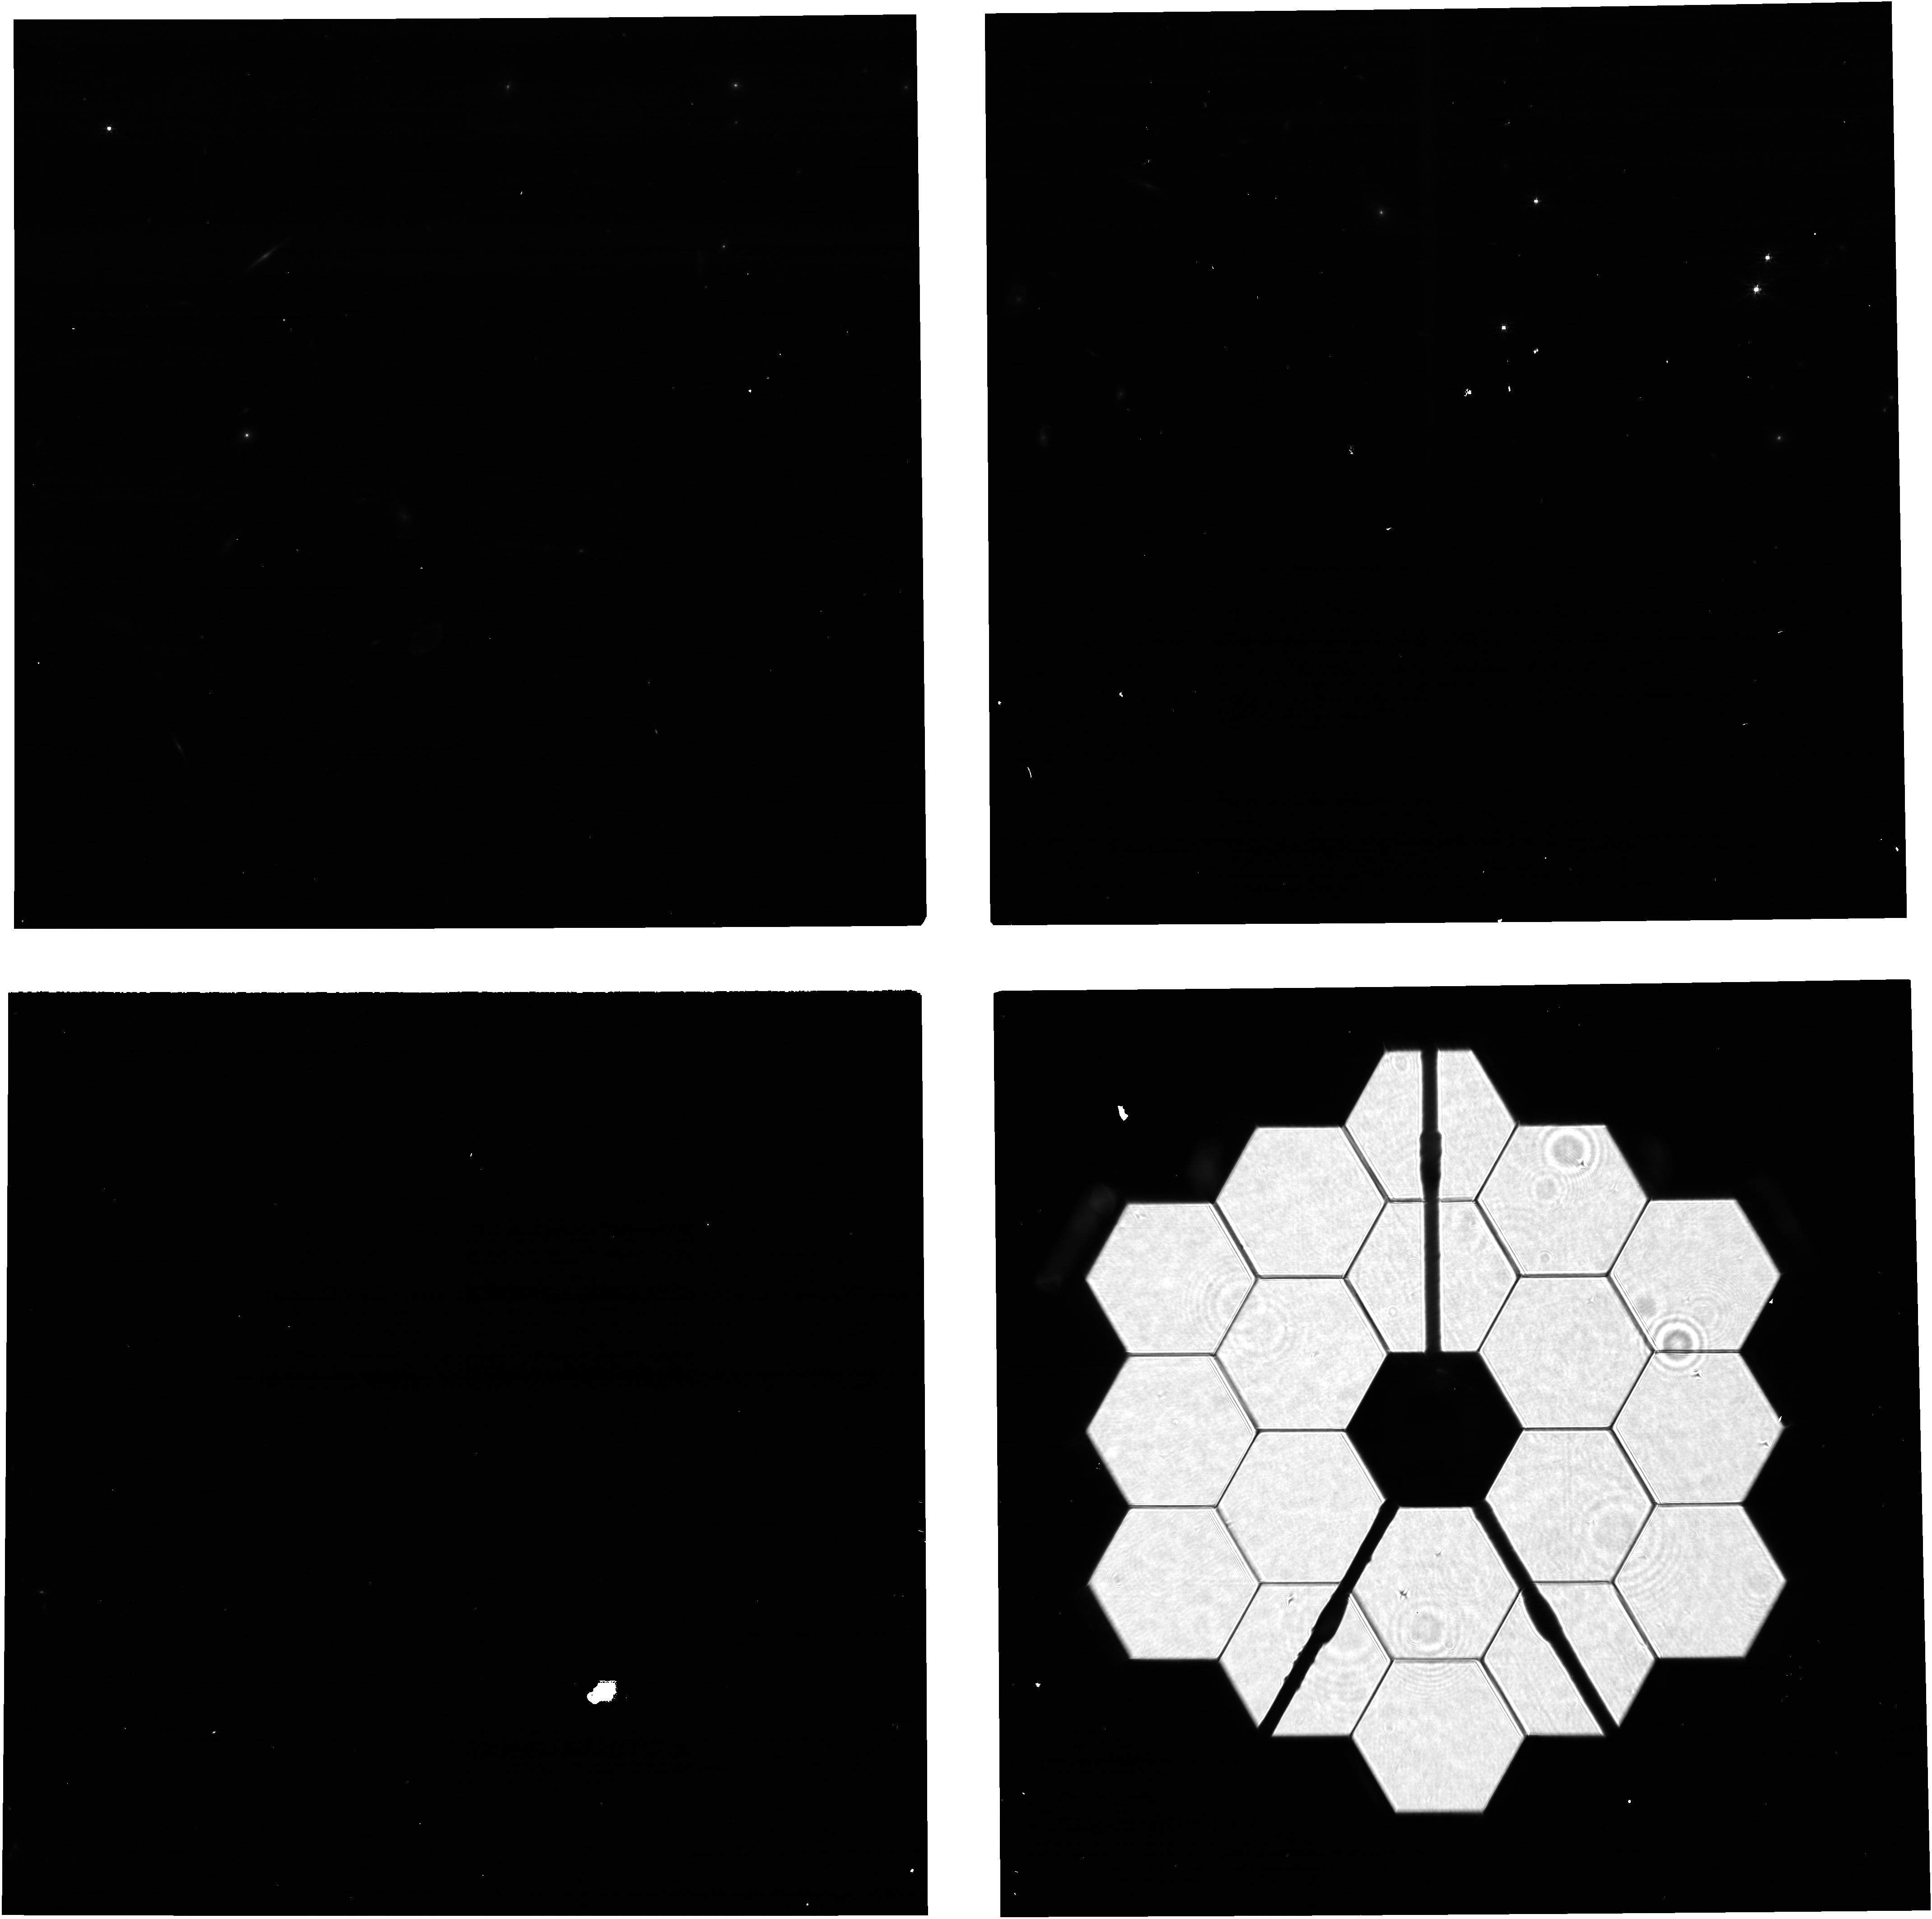
Target: 2MASSJ17510276+6657031-BRT-NCVZ. Instrument: NIRCAM. Filter: F200W. Exposure: 6 min. Observation ID: jw01066-o002_t033_nircam_clear-f200w

NIRCam Focus Adjustment - CAR NIRCam-15 (PI: Boyer, Martha L.)

The goal of this activity is to adjust the focus of the two NIRCam modules to be consistent with the global nominal focus and with each other. The procedure defined here should be followed for all NIRCam focus adjustments performed during Commissioning, including those performed as part of the wavefront sensing and calibration activities (for which there will be OTE CARs). This CAR specifically describes the procedure for implementing a minor focus tweak to NIRCam if deemed necessary based on imaging collected after OTE commissioning is complete NIRCam will be pointed at one of the pre-vetted WFSC Fine Phasing target stars, placing the star at the fine phasing field point (FP1). Defocused images (using the weak lens elements) will be collected in the short wavelength channel. Those will be followed by Pupil Imaging Lens (PIL) images to locate the OTE pupil on the NIRCam focal plane. The focus adjust mechanism (FAM) will then be commanded to execute the desired focus change, collecting point-source images before and after the move using a fainter star to avoid saturation. The PIL images of the OTE pupil and the weak lens images will be repeated after the FAM move.